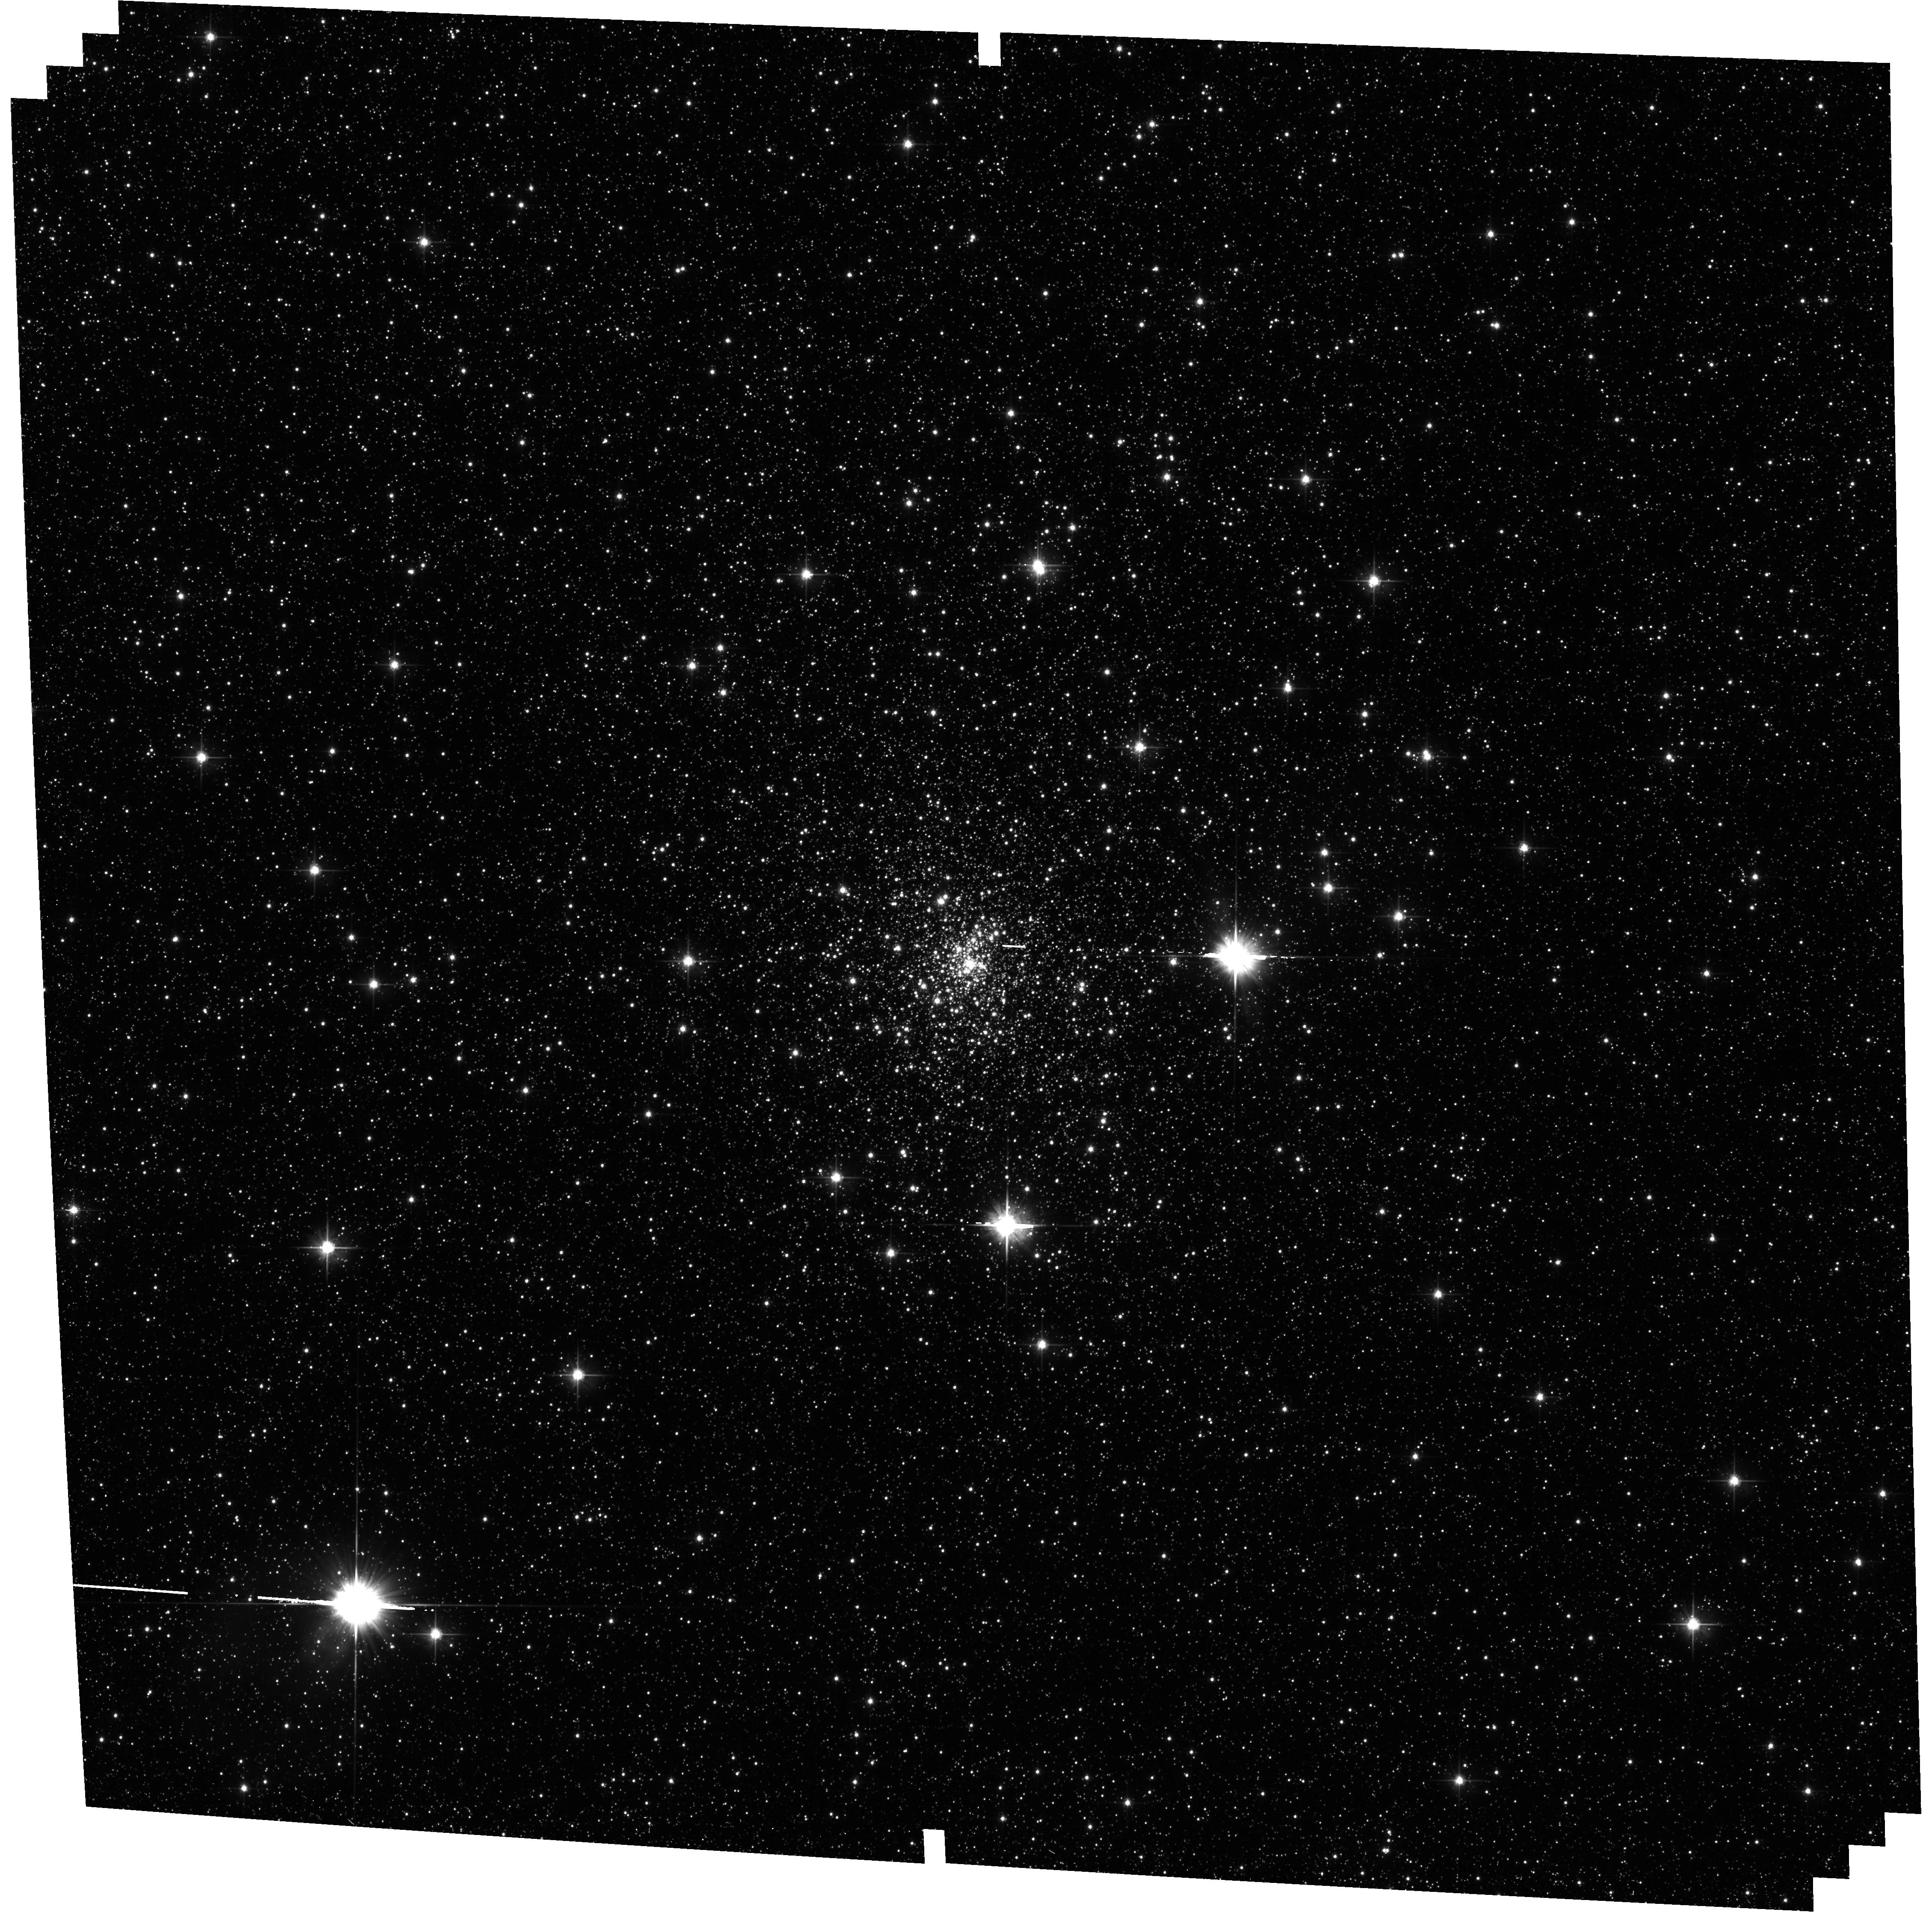
Target: ESO-454-29. Instrument: ACS/WFC. Filter: F606W. Exposure: 34 min. Observation ID: hst_14074_09_acs_wfc_f606w_jcx309

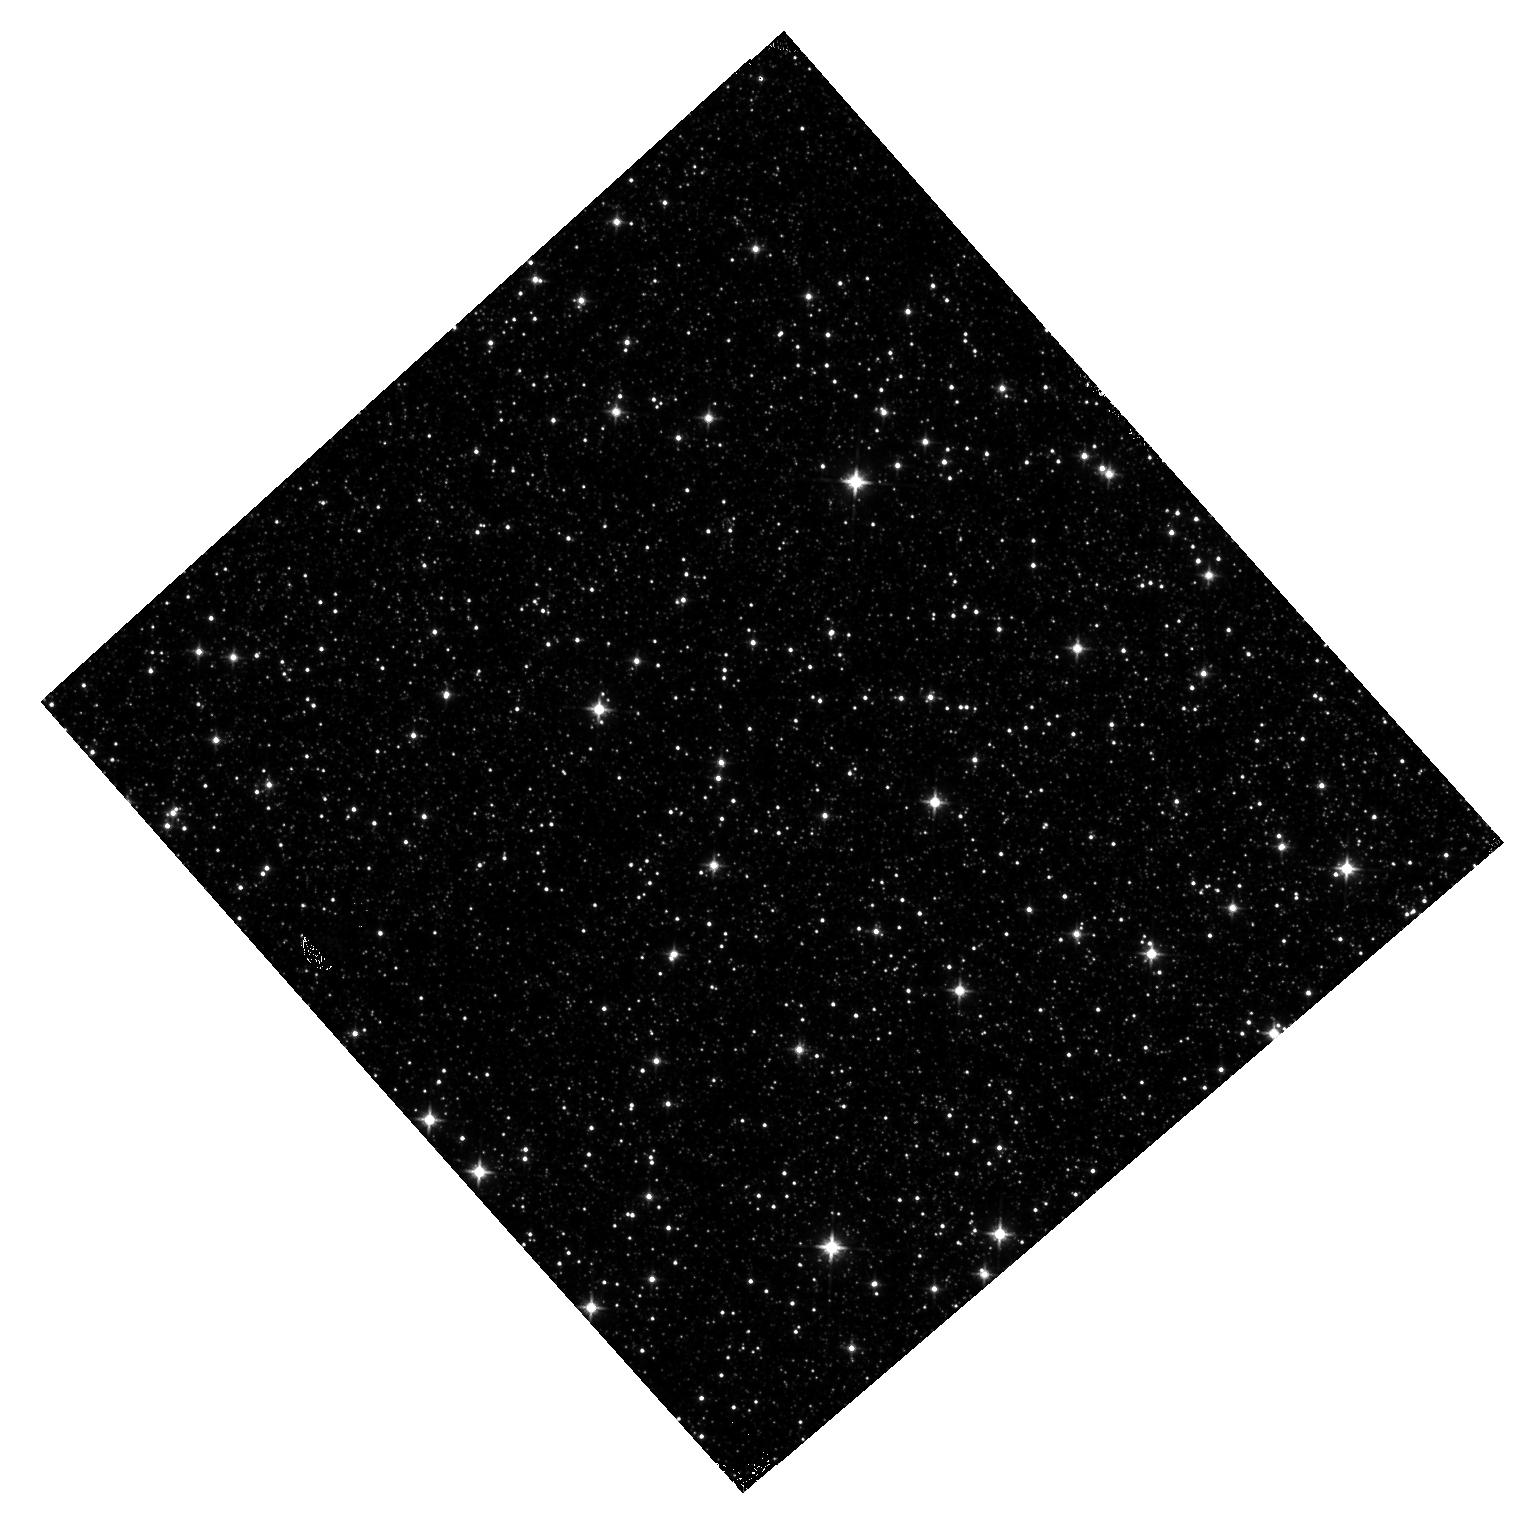
Target: field at RA 270.491°, Dec -26.907°. Instrument: WFC3/IR. Filter: F110W. Exposure: 15 min. Observation ID: hst_14074_15_wfc3_ir_f110w_icx315

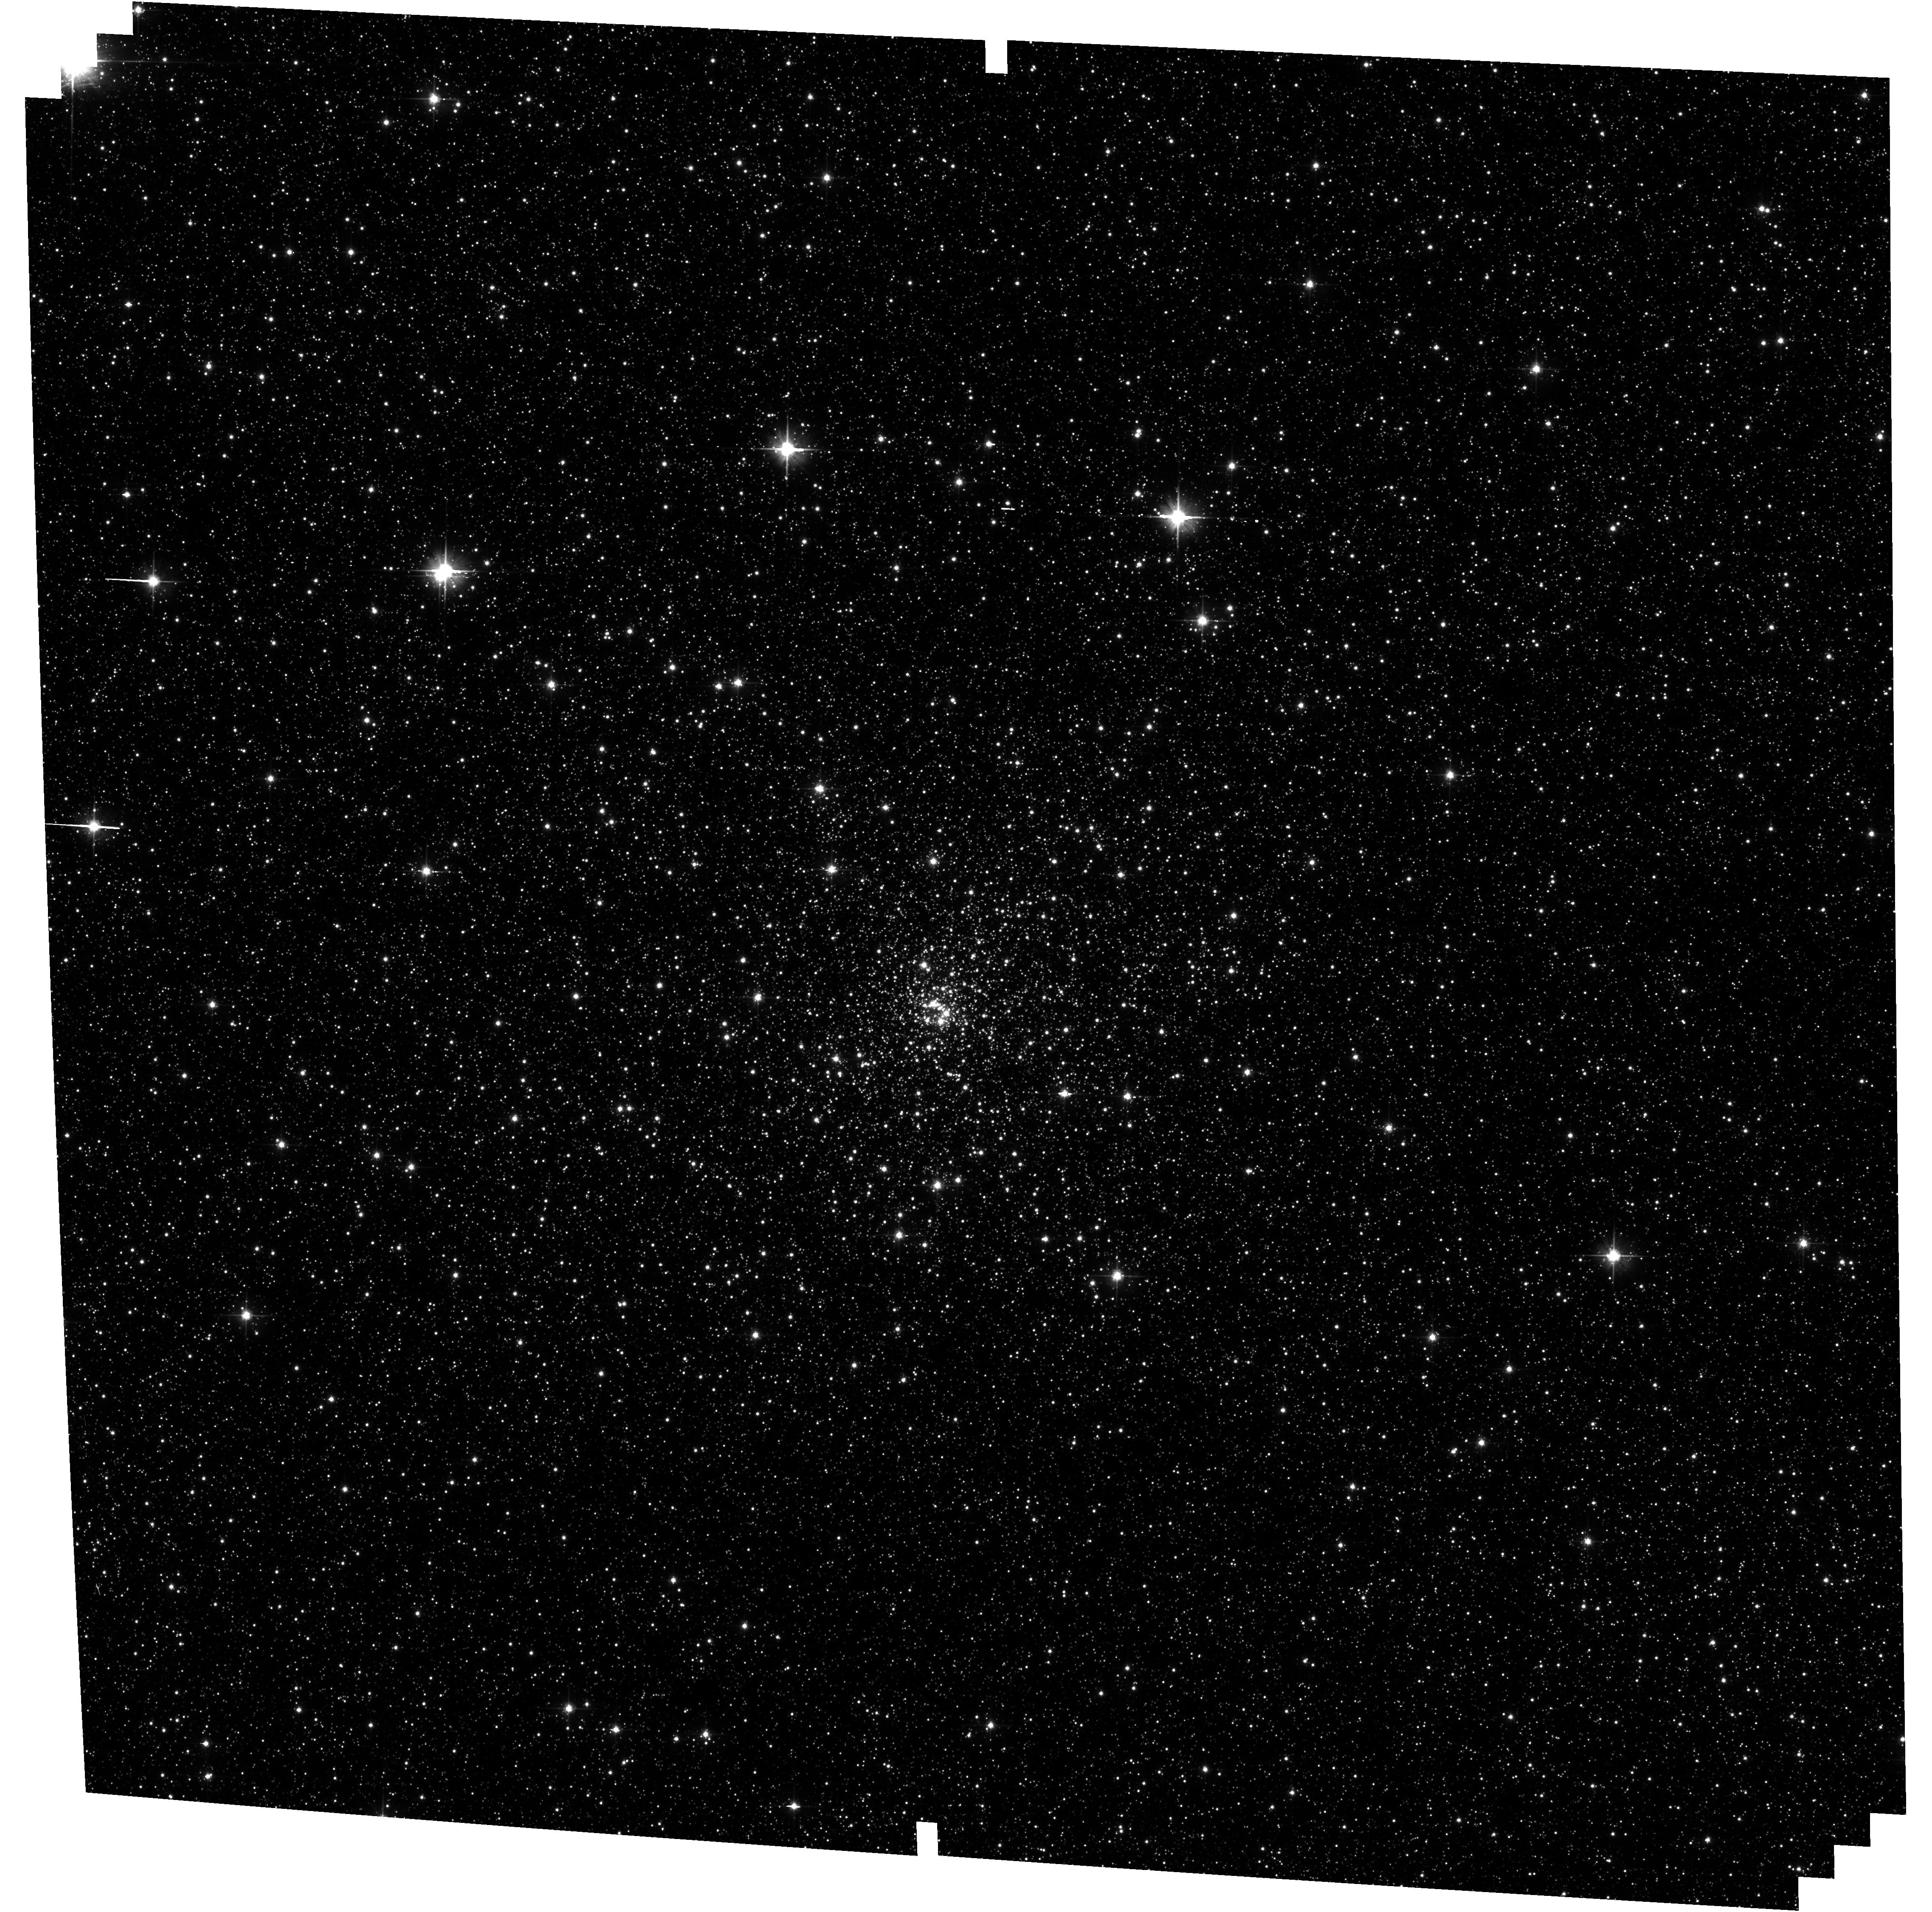
Target: ESO-455-11. Instrument: ACS/WFC. Filter: F606W. Exposure: 34 min. Observation ID: hst_14074_27_acs_wfc_f606w_jcx327

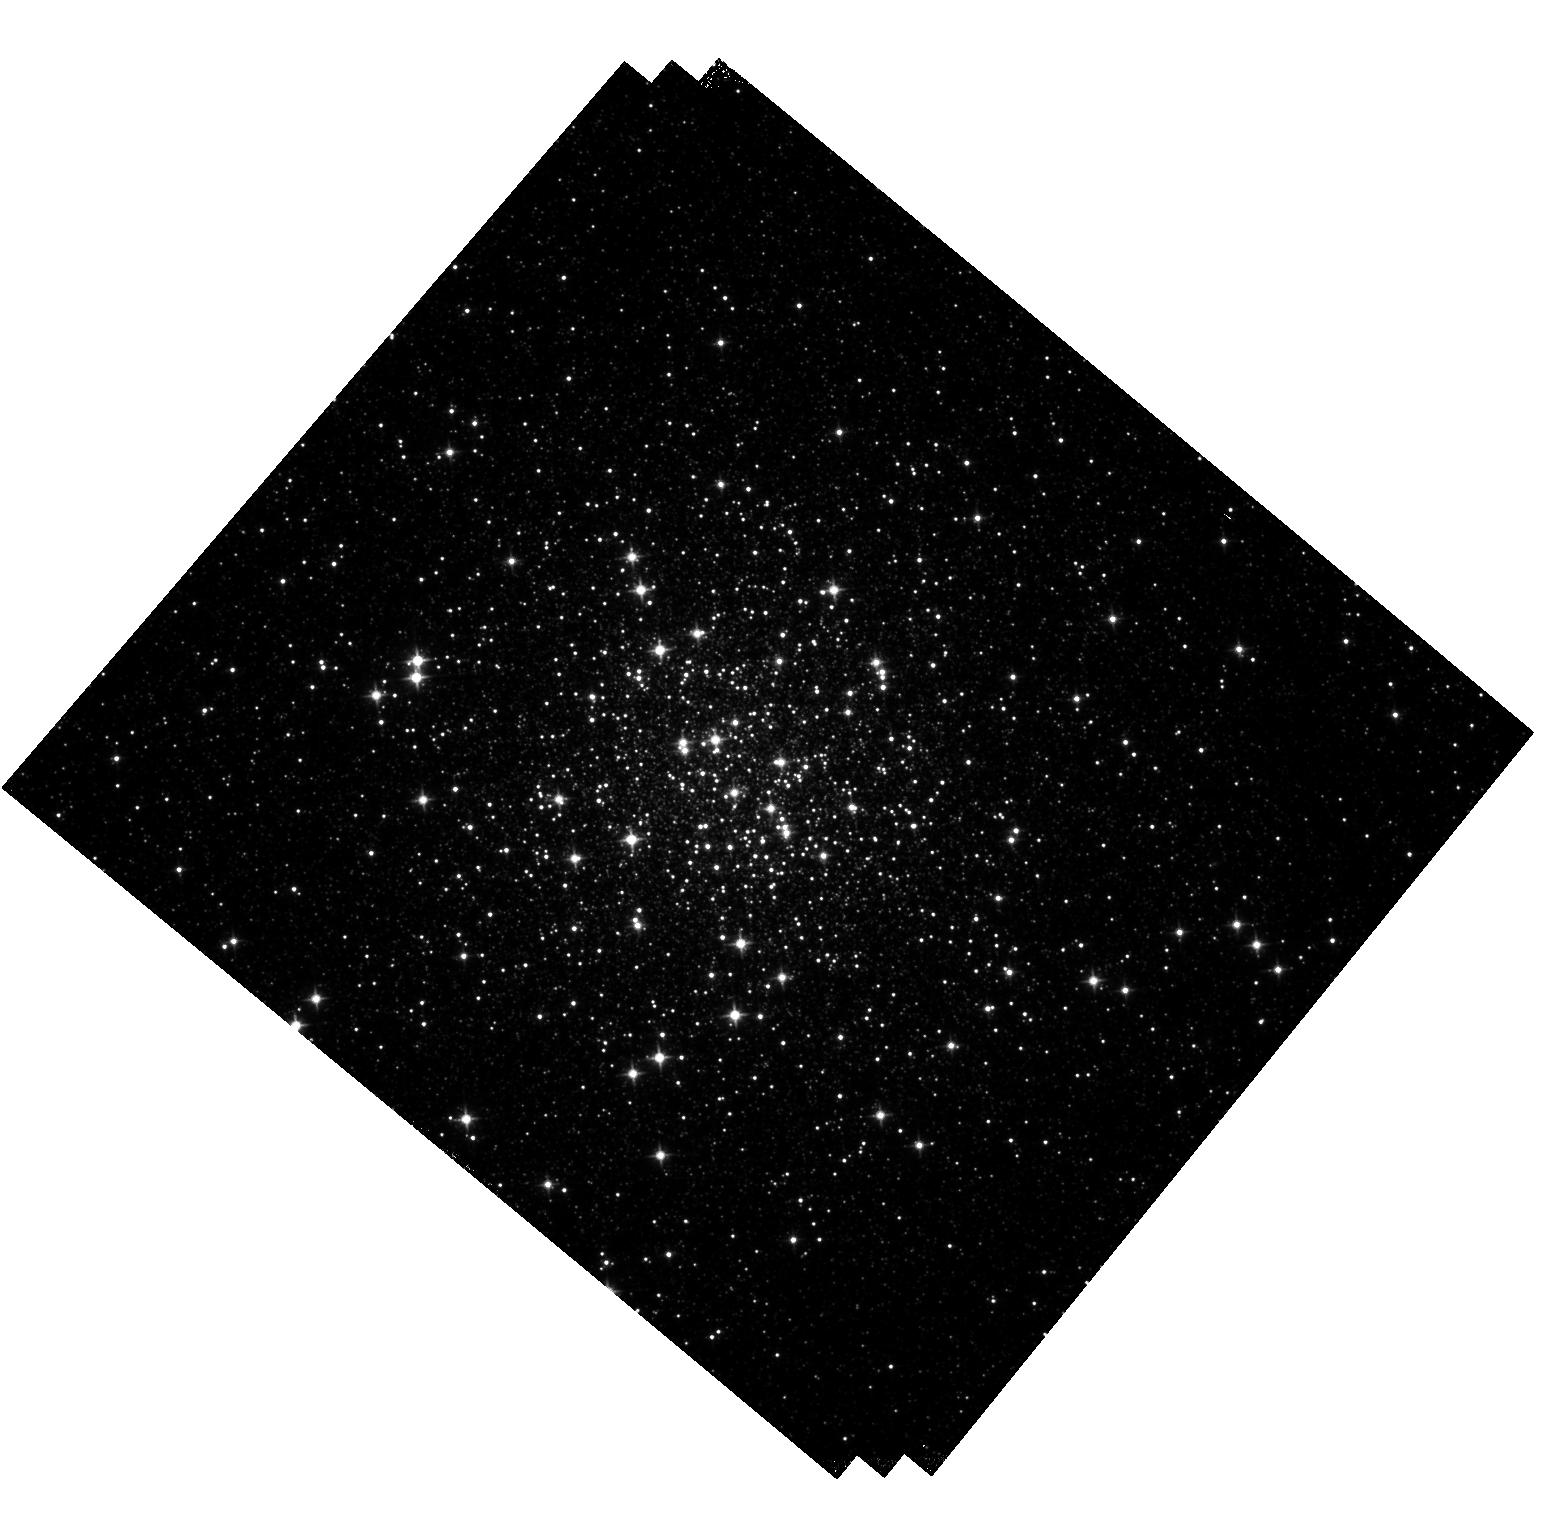
Target: NGC-6569. Instrument: WFC3/IR. Filter: F110W. Exposure: 21 min. Observation ID: hst_14074_04_wfc3_ir_f110w_icx304

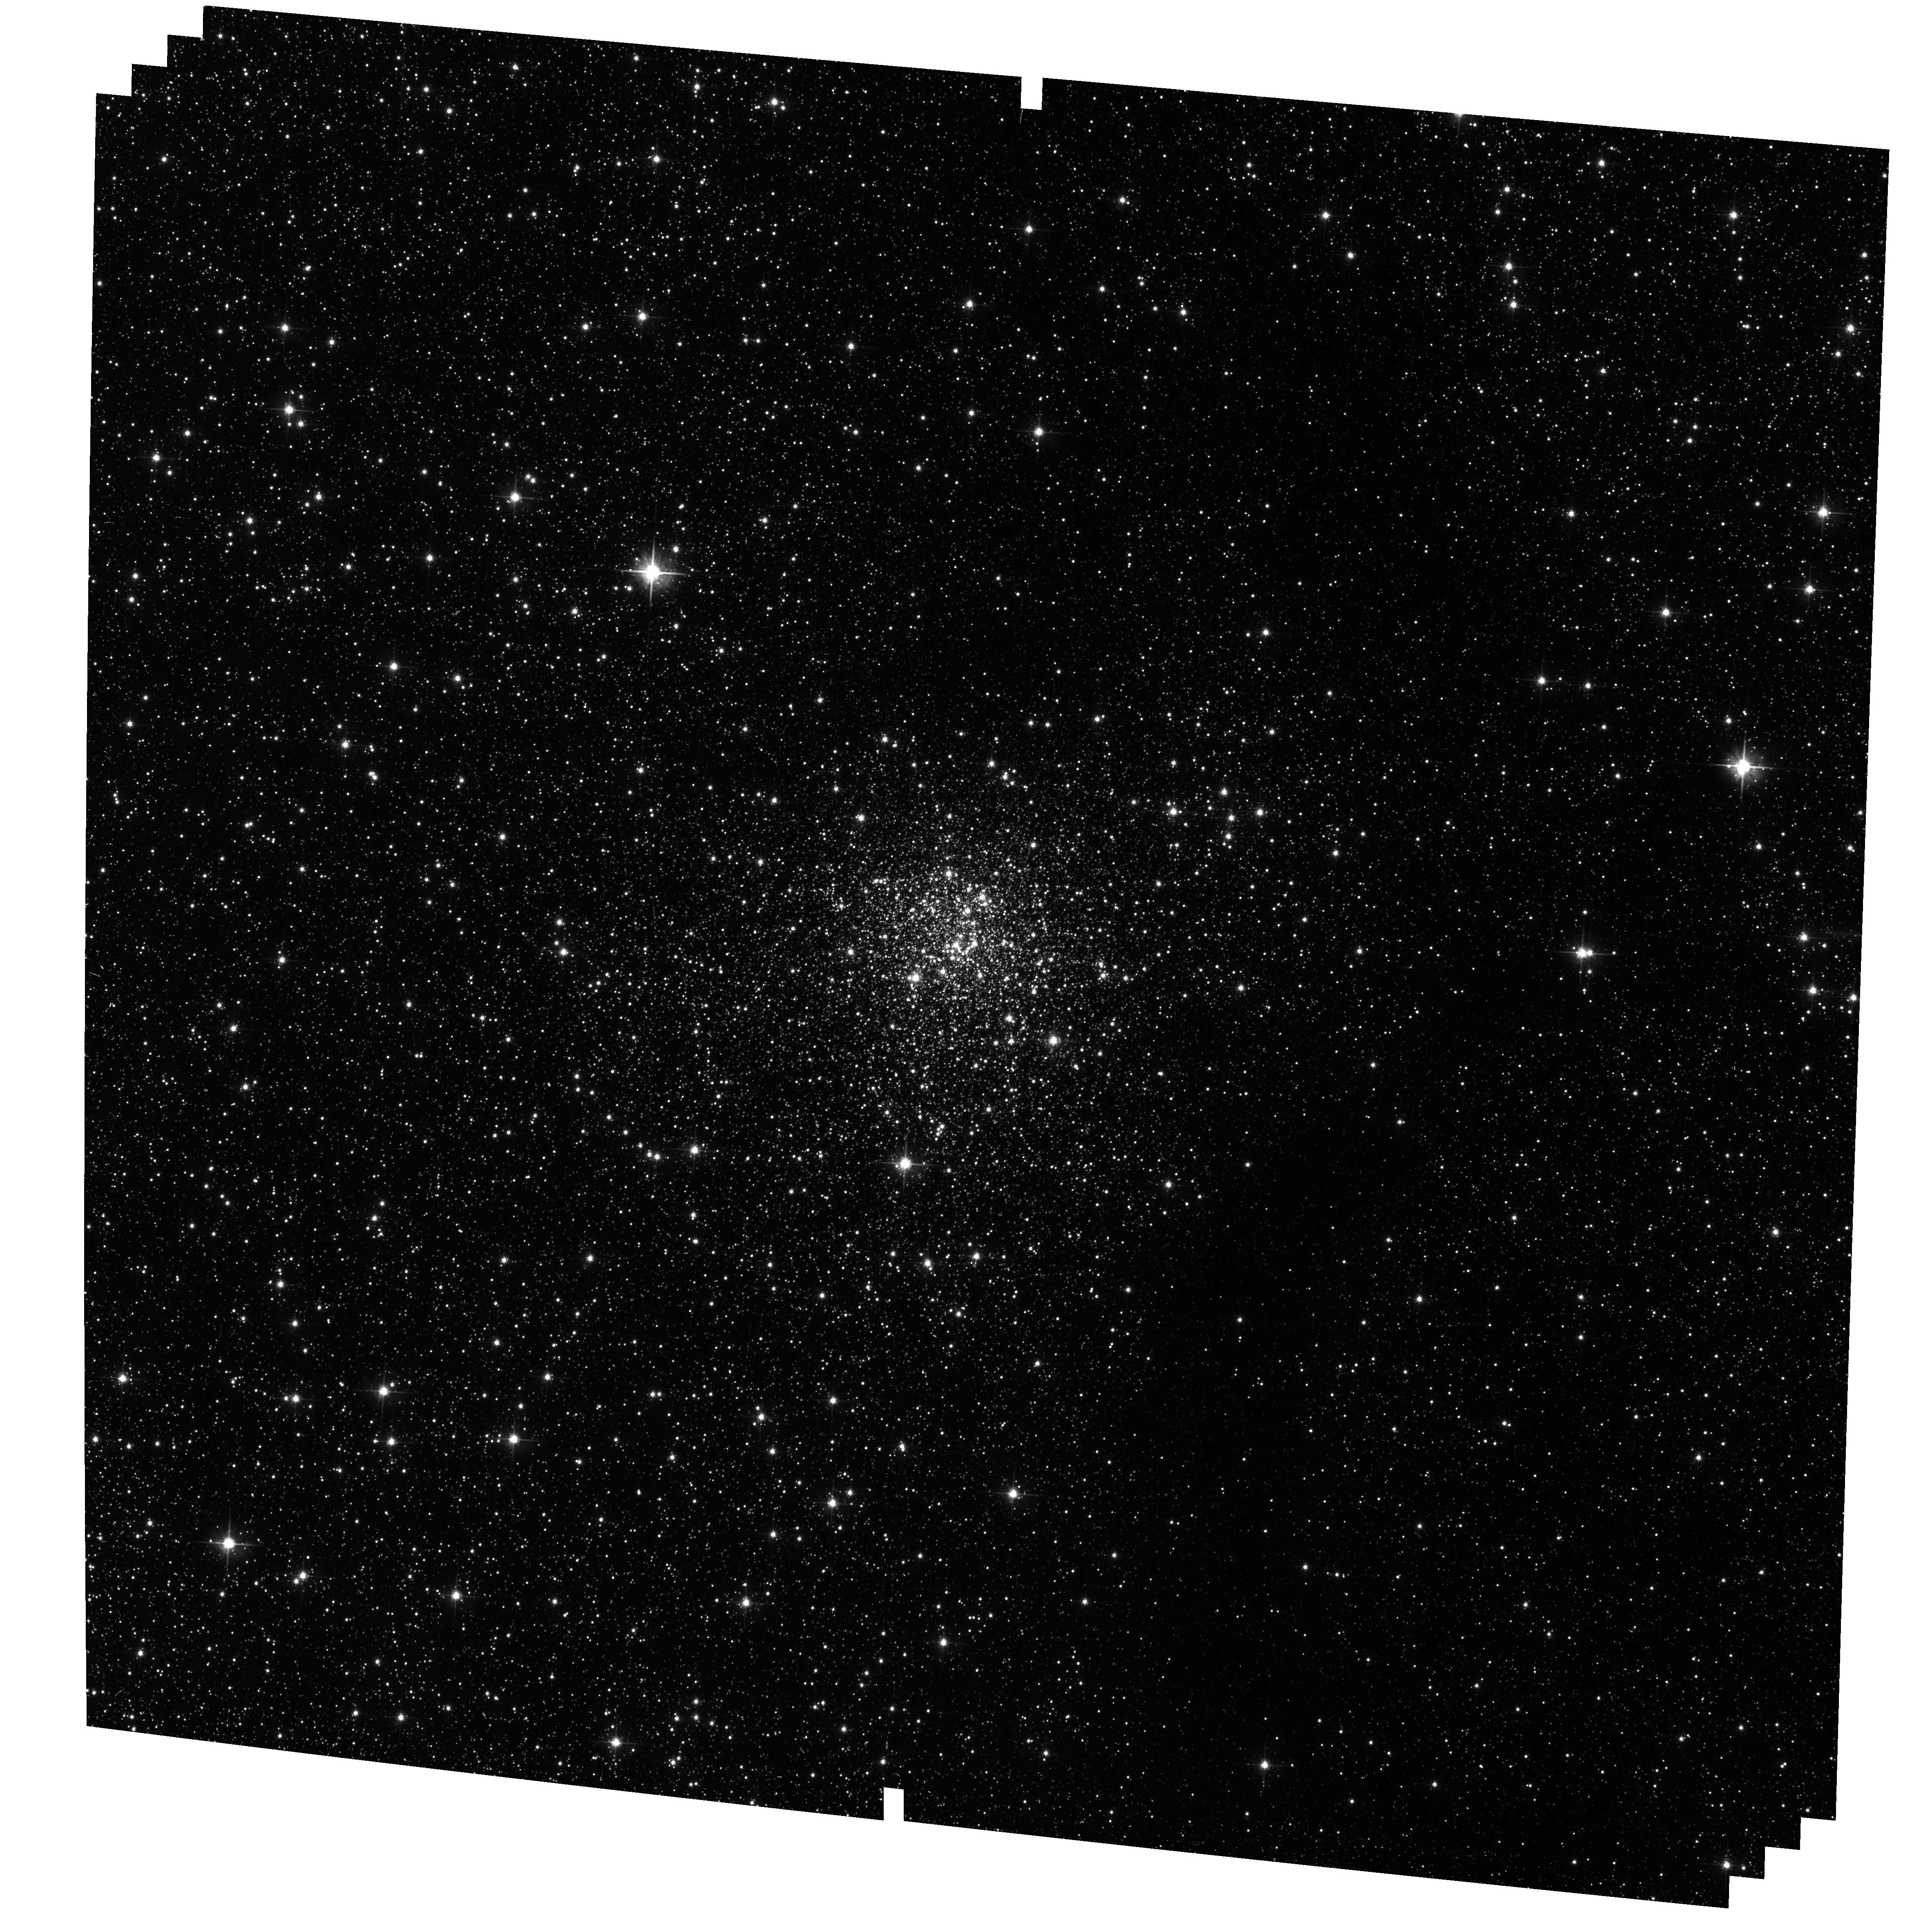
Target: GCL-80.1. Instrument: ACS/WFC. Filter: F606W. Exposure: 34 min. Observation ID: hst_14074_15_acs_wfc_f606w_jcx315

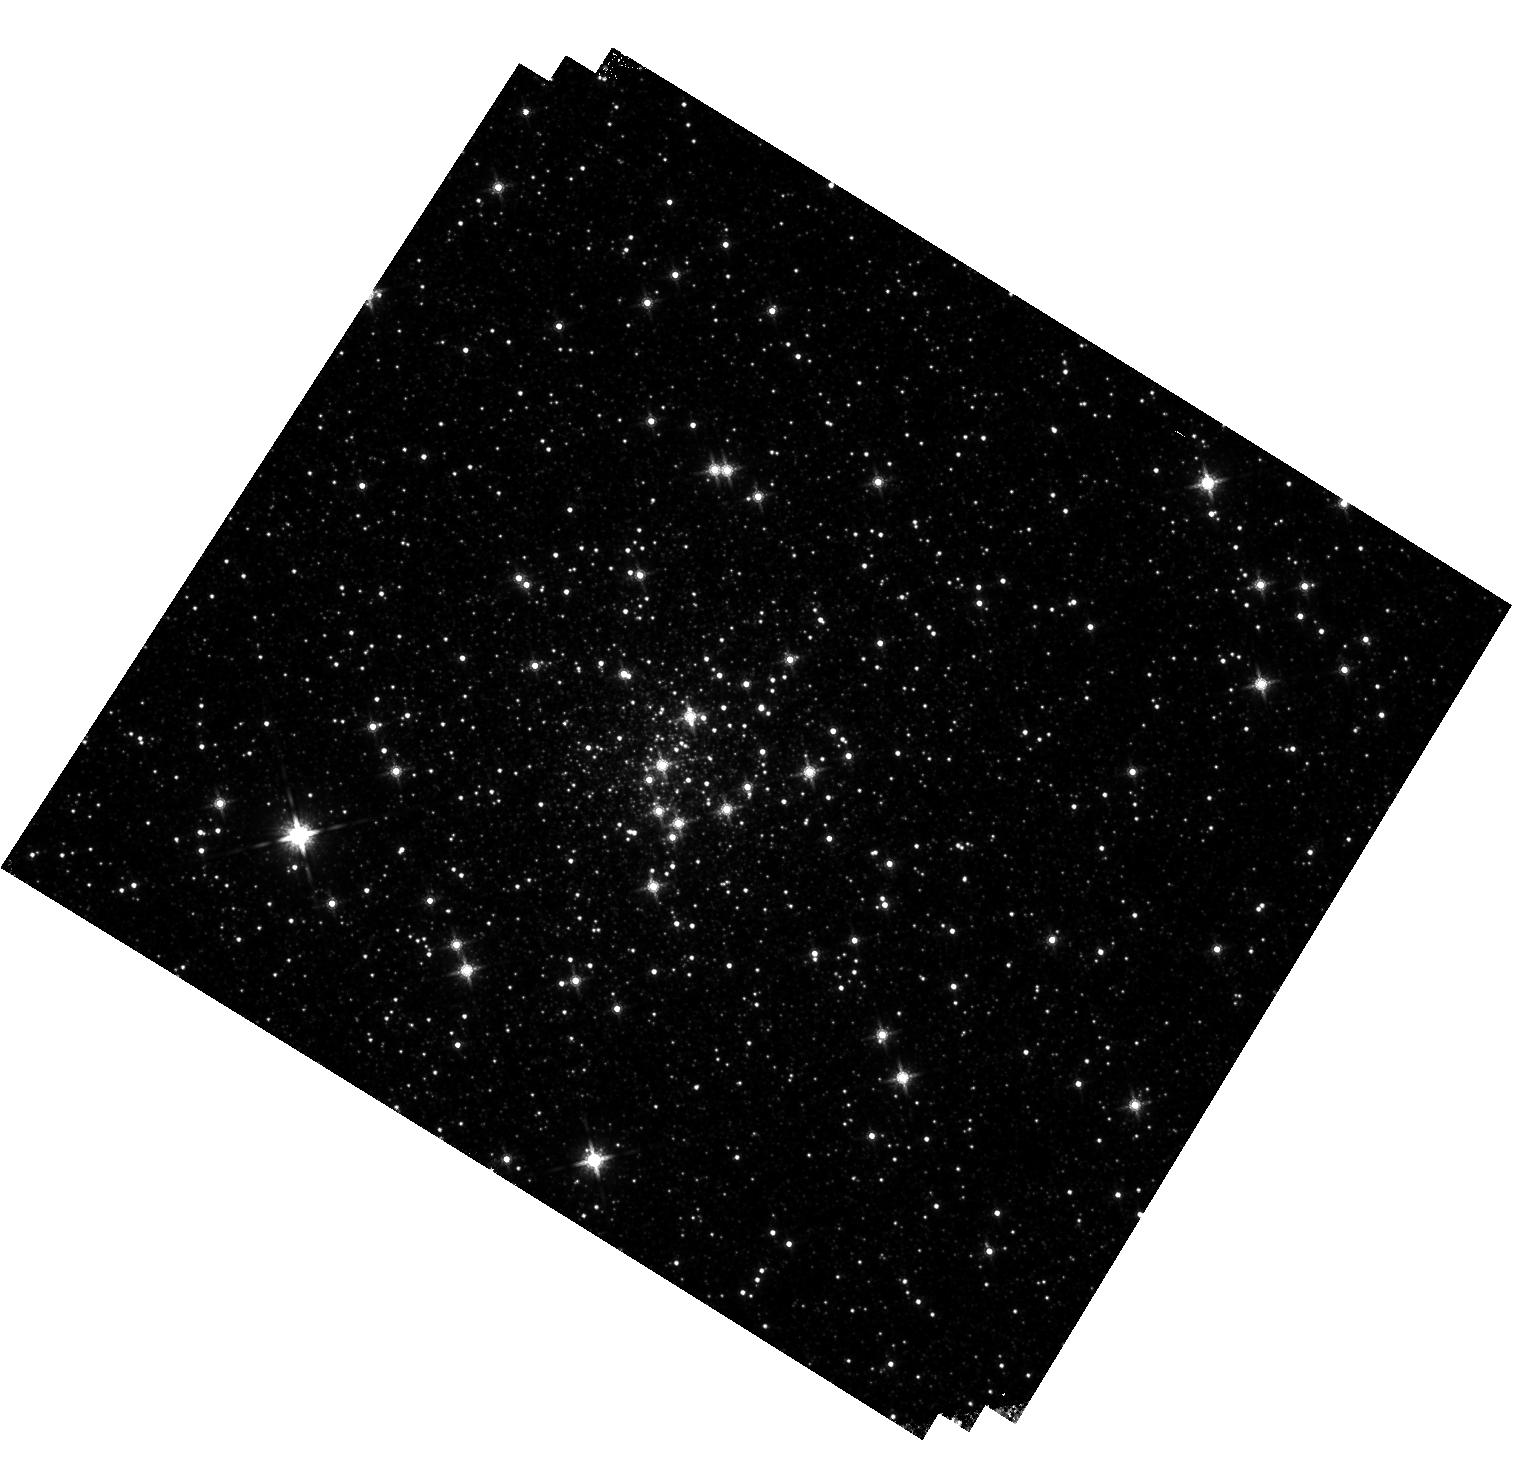
Target: GCL-66.1. Instrument: WFC3/IR. Filter: F160W. Exposure: 21 min. Observation ID: hst_14074_12_wfc3_ir_f160w_icx312

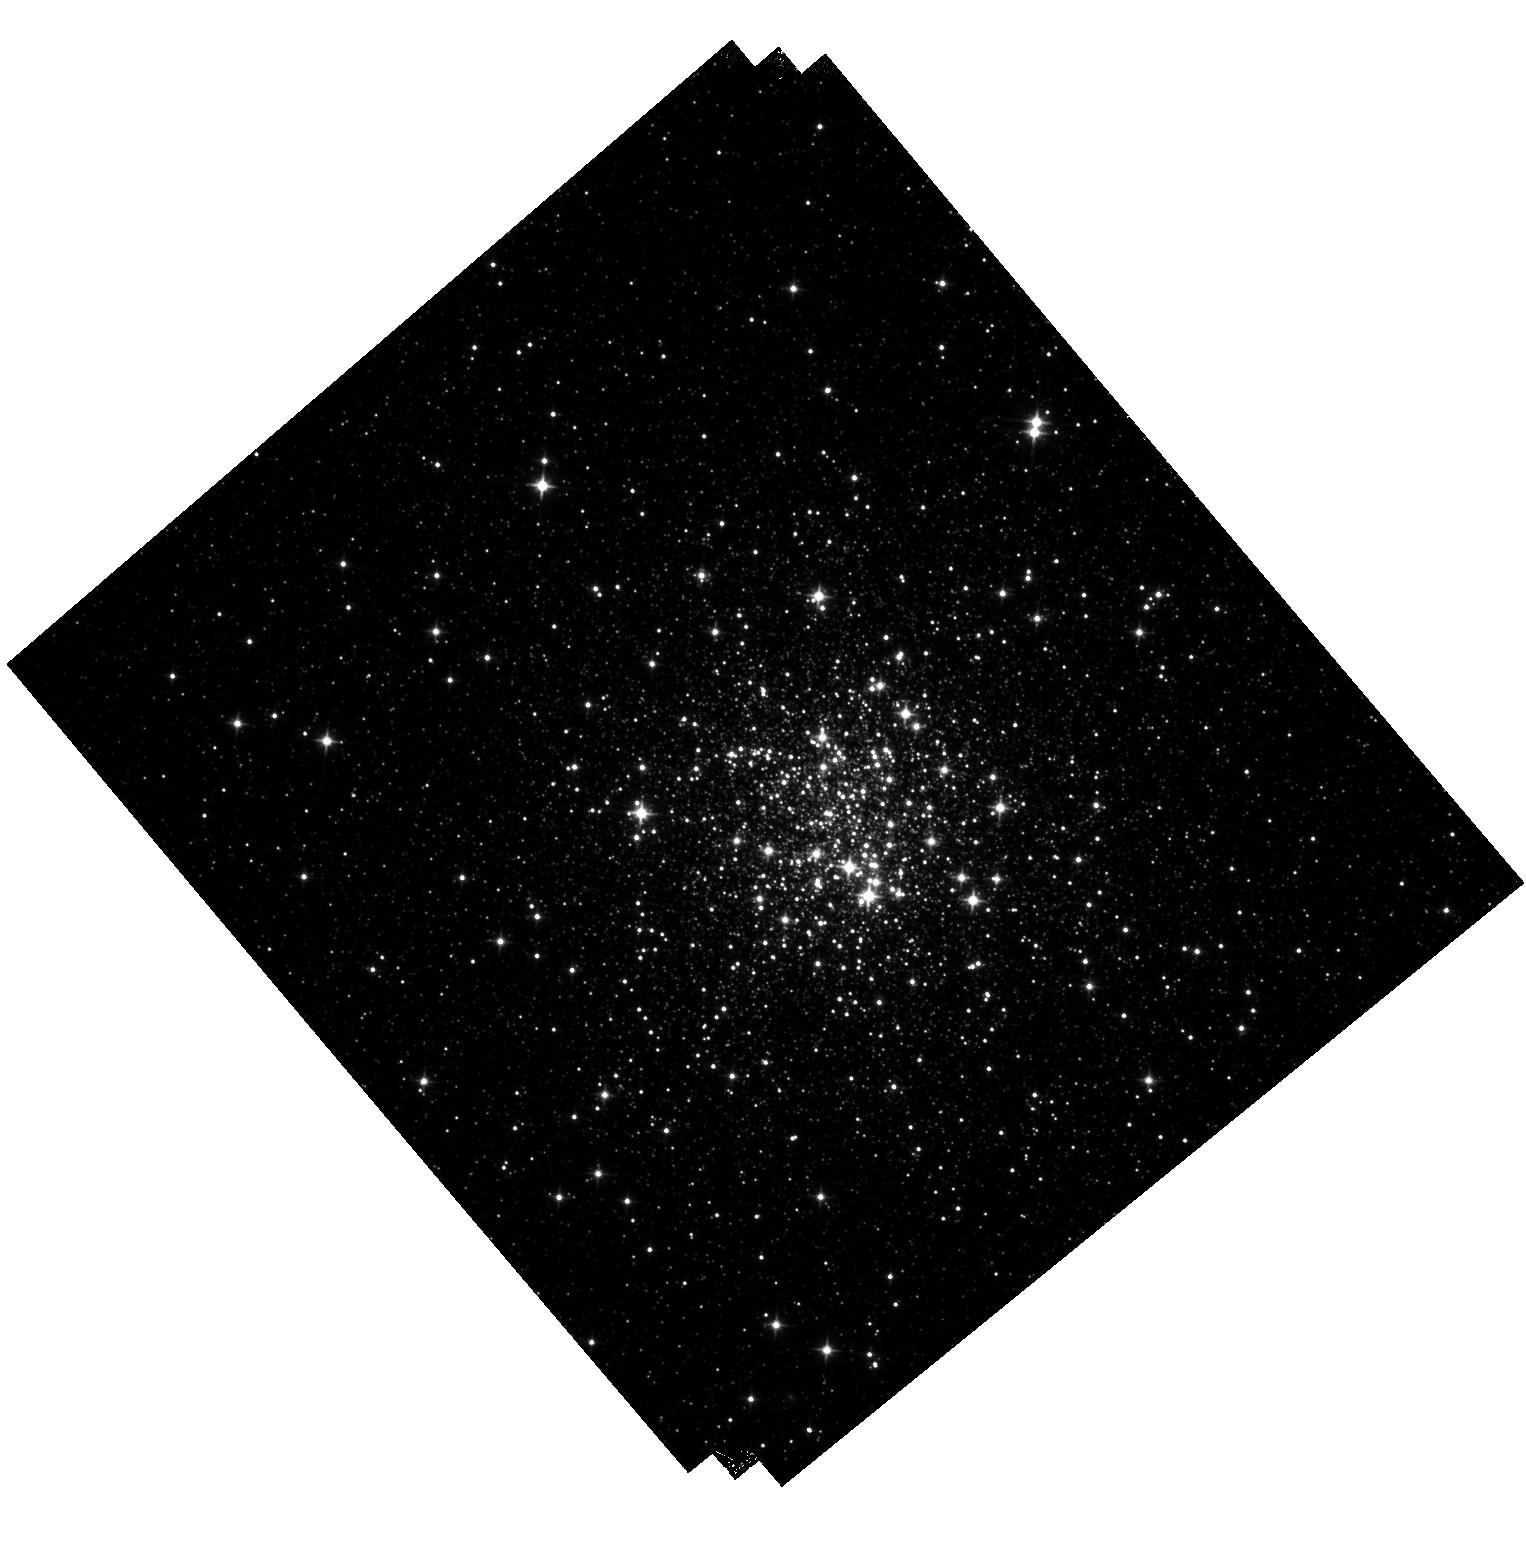
Target: NGC-6638. Instrument: WFC3/IR. Filter: F110W. Exposure: 21 min. Observation ID: hst_14074_06_wfc3_ir_f110w_icx306

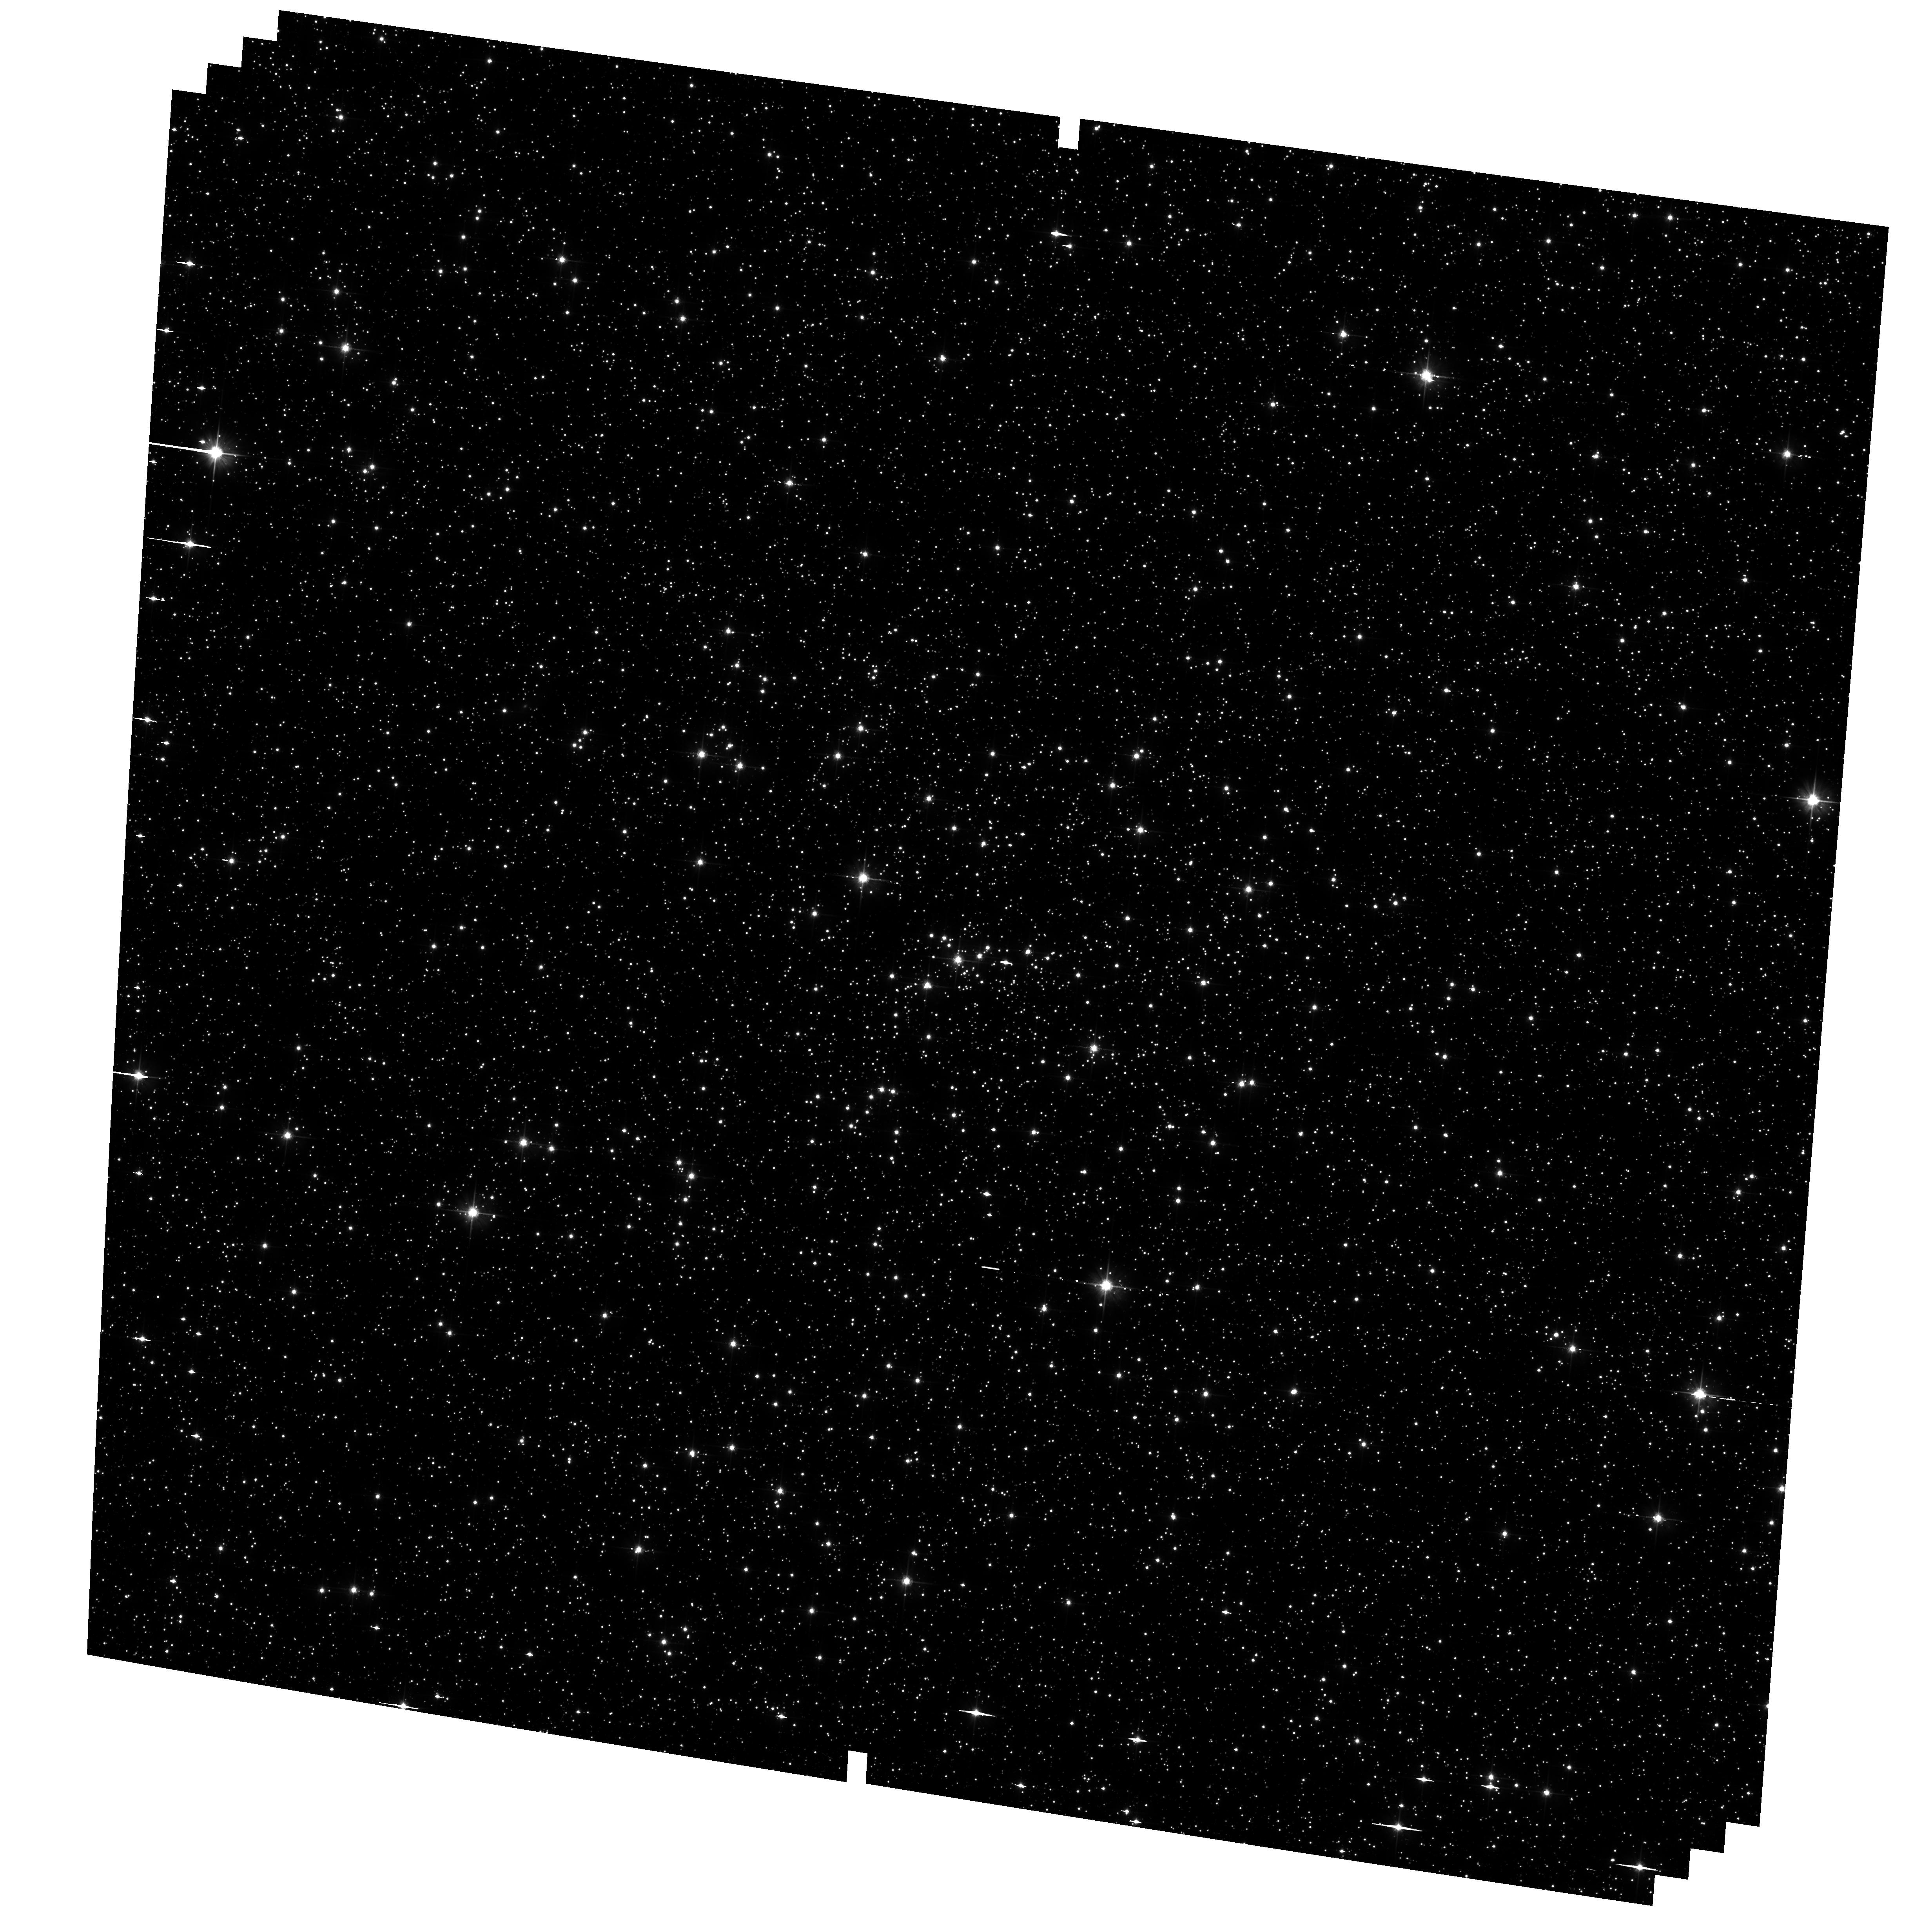
Target: ESO-456-78. Instrument: ACS/WFC. Filter: F606W. Exposure: 33 min. Observation ID: hst_14074_21_acs_wfc_f606w_jcx321

Opening the Window on Galaxy Assembly: Ages and Structural Parameters of Globular Clusters Towards the Galactic Bulge (PI: Cohen, Roger)

The primary aim of this program is to undertake a systematic investigation of highly reddened Galactic globular clusters (GGCs) located towards the Galactic bulge. These clusters have been excluded from deep space-based photometric surveys due to their severe total and differential extinction. We will exploit the photometric depth and homogeneity of two existing Treasury programs (the ACS GGC Treasury Survey and the WFC3 Bulge Treasury Program) along with the unique optical+IR parallel imaging capabilities of HST to finally place the bulge GGCs in the context of their optically well-studied counterparts. Specifically, by leveraging ACS/WFC together with WFC3/IR, we first exploit the reddening sensitivity at optical wavelengths to map severe, small-scale differential reddening in the cluster cores. Corrected two-color WFC3/IR photometry will then be used to measure cluster ages to better than 1 Gyr relative precision, finally completing the age-metallicity relation of the Milky Way GGC system. Ages are obtained using a demonstrated procedure which is strictly differential, and therefore insensitive to total distance, reddening, reddening law, or photometric calibration uncertainties. At the same time, deep archival Treasury survey imaging of the Galactic bulge will be used to decontaminate cluster luminosity functions, yielding measurements of bulge GGC mass functions and mass segregation on par with results from the ACS GGC Treasury survey. Finally, the imaging which we propose will be combined with existing wide-field near-IR PSF photometry, yielding complete radial number density profiles, structural and morphological parameters.